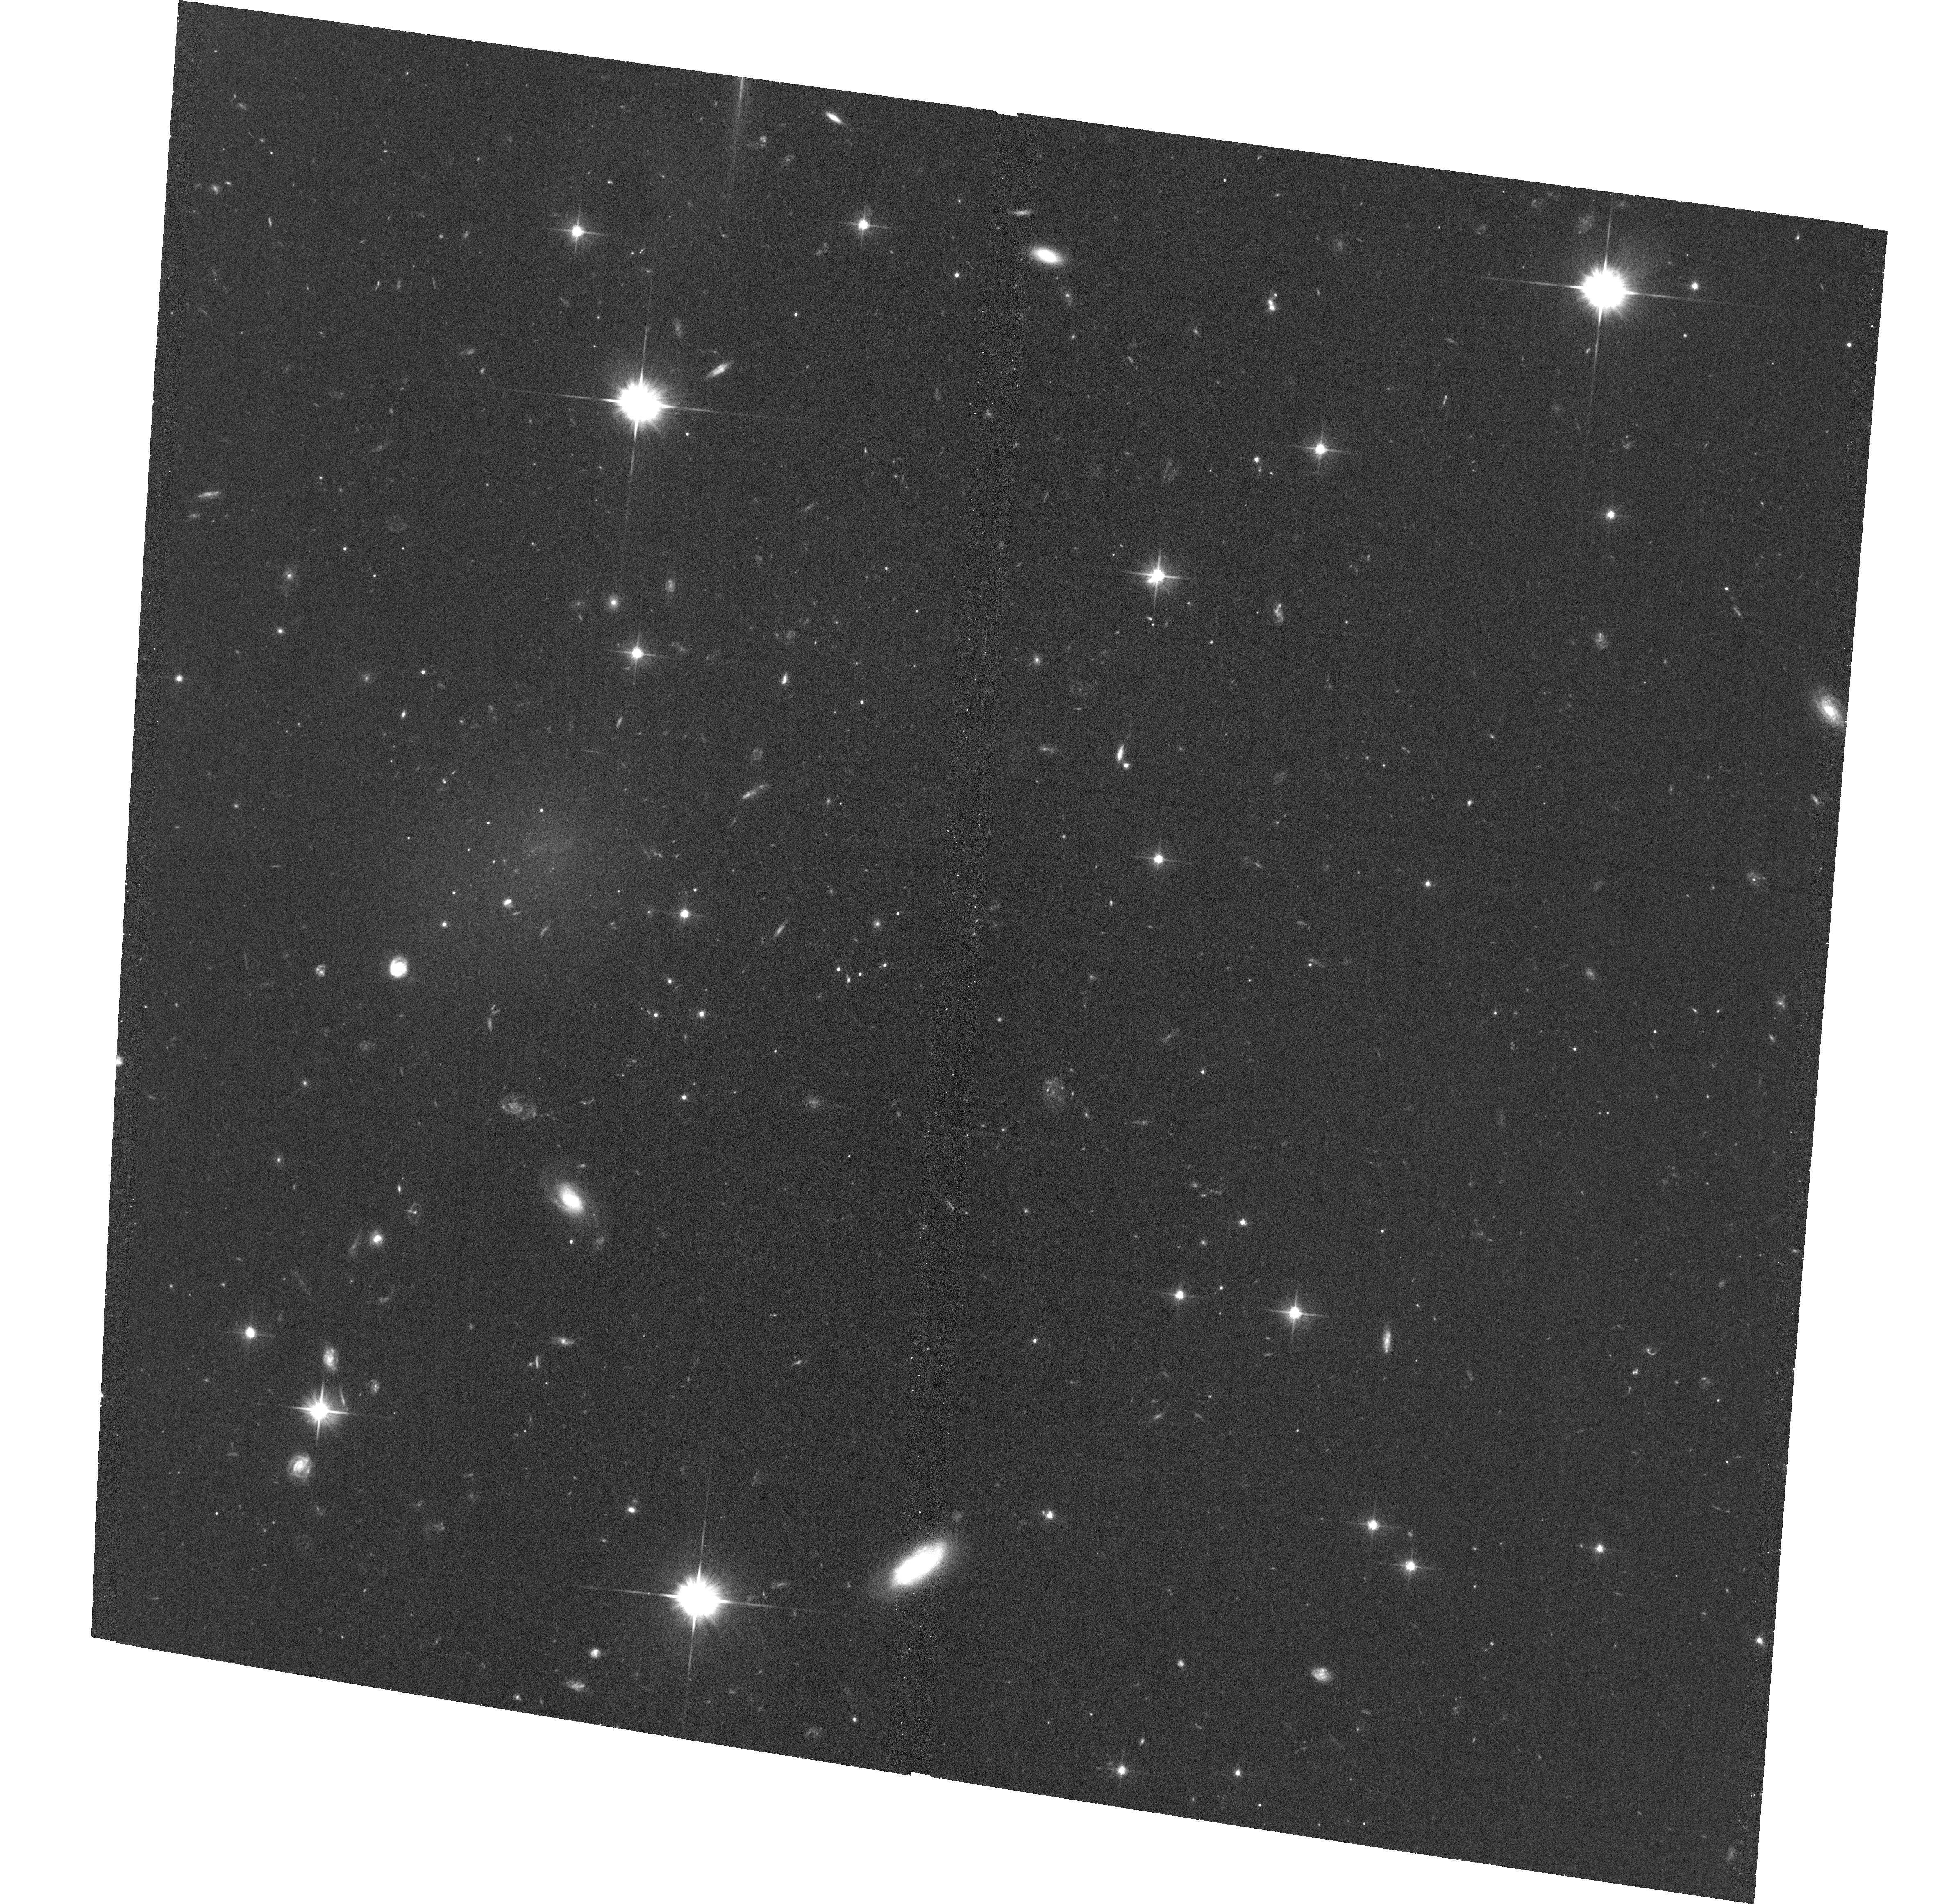
Target: DGSAT-I
Instrument: ACS/WFC
Filter: F606W
Exposure: 39 min
Observation ID: hst_14846_01_acs_wfc_f606w_jdcs01

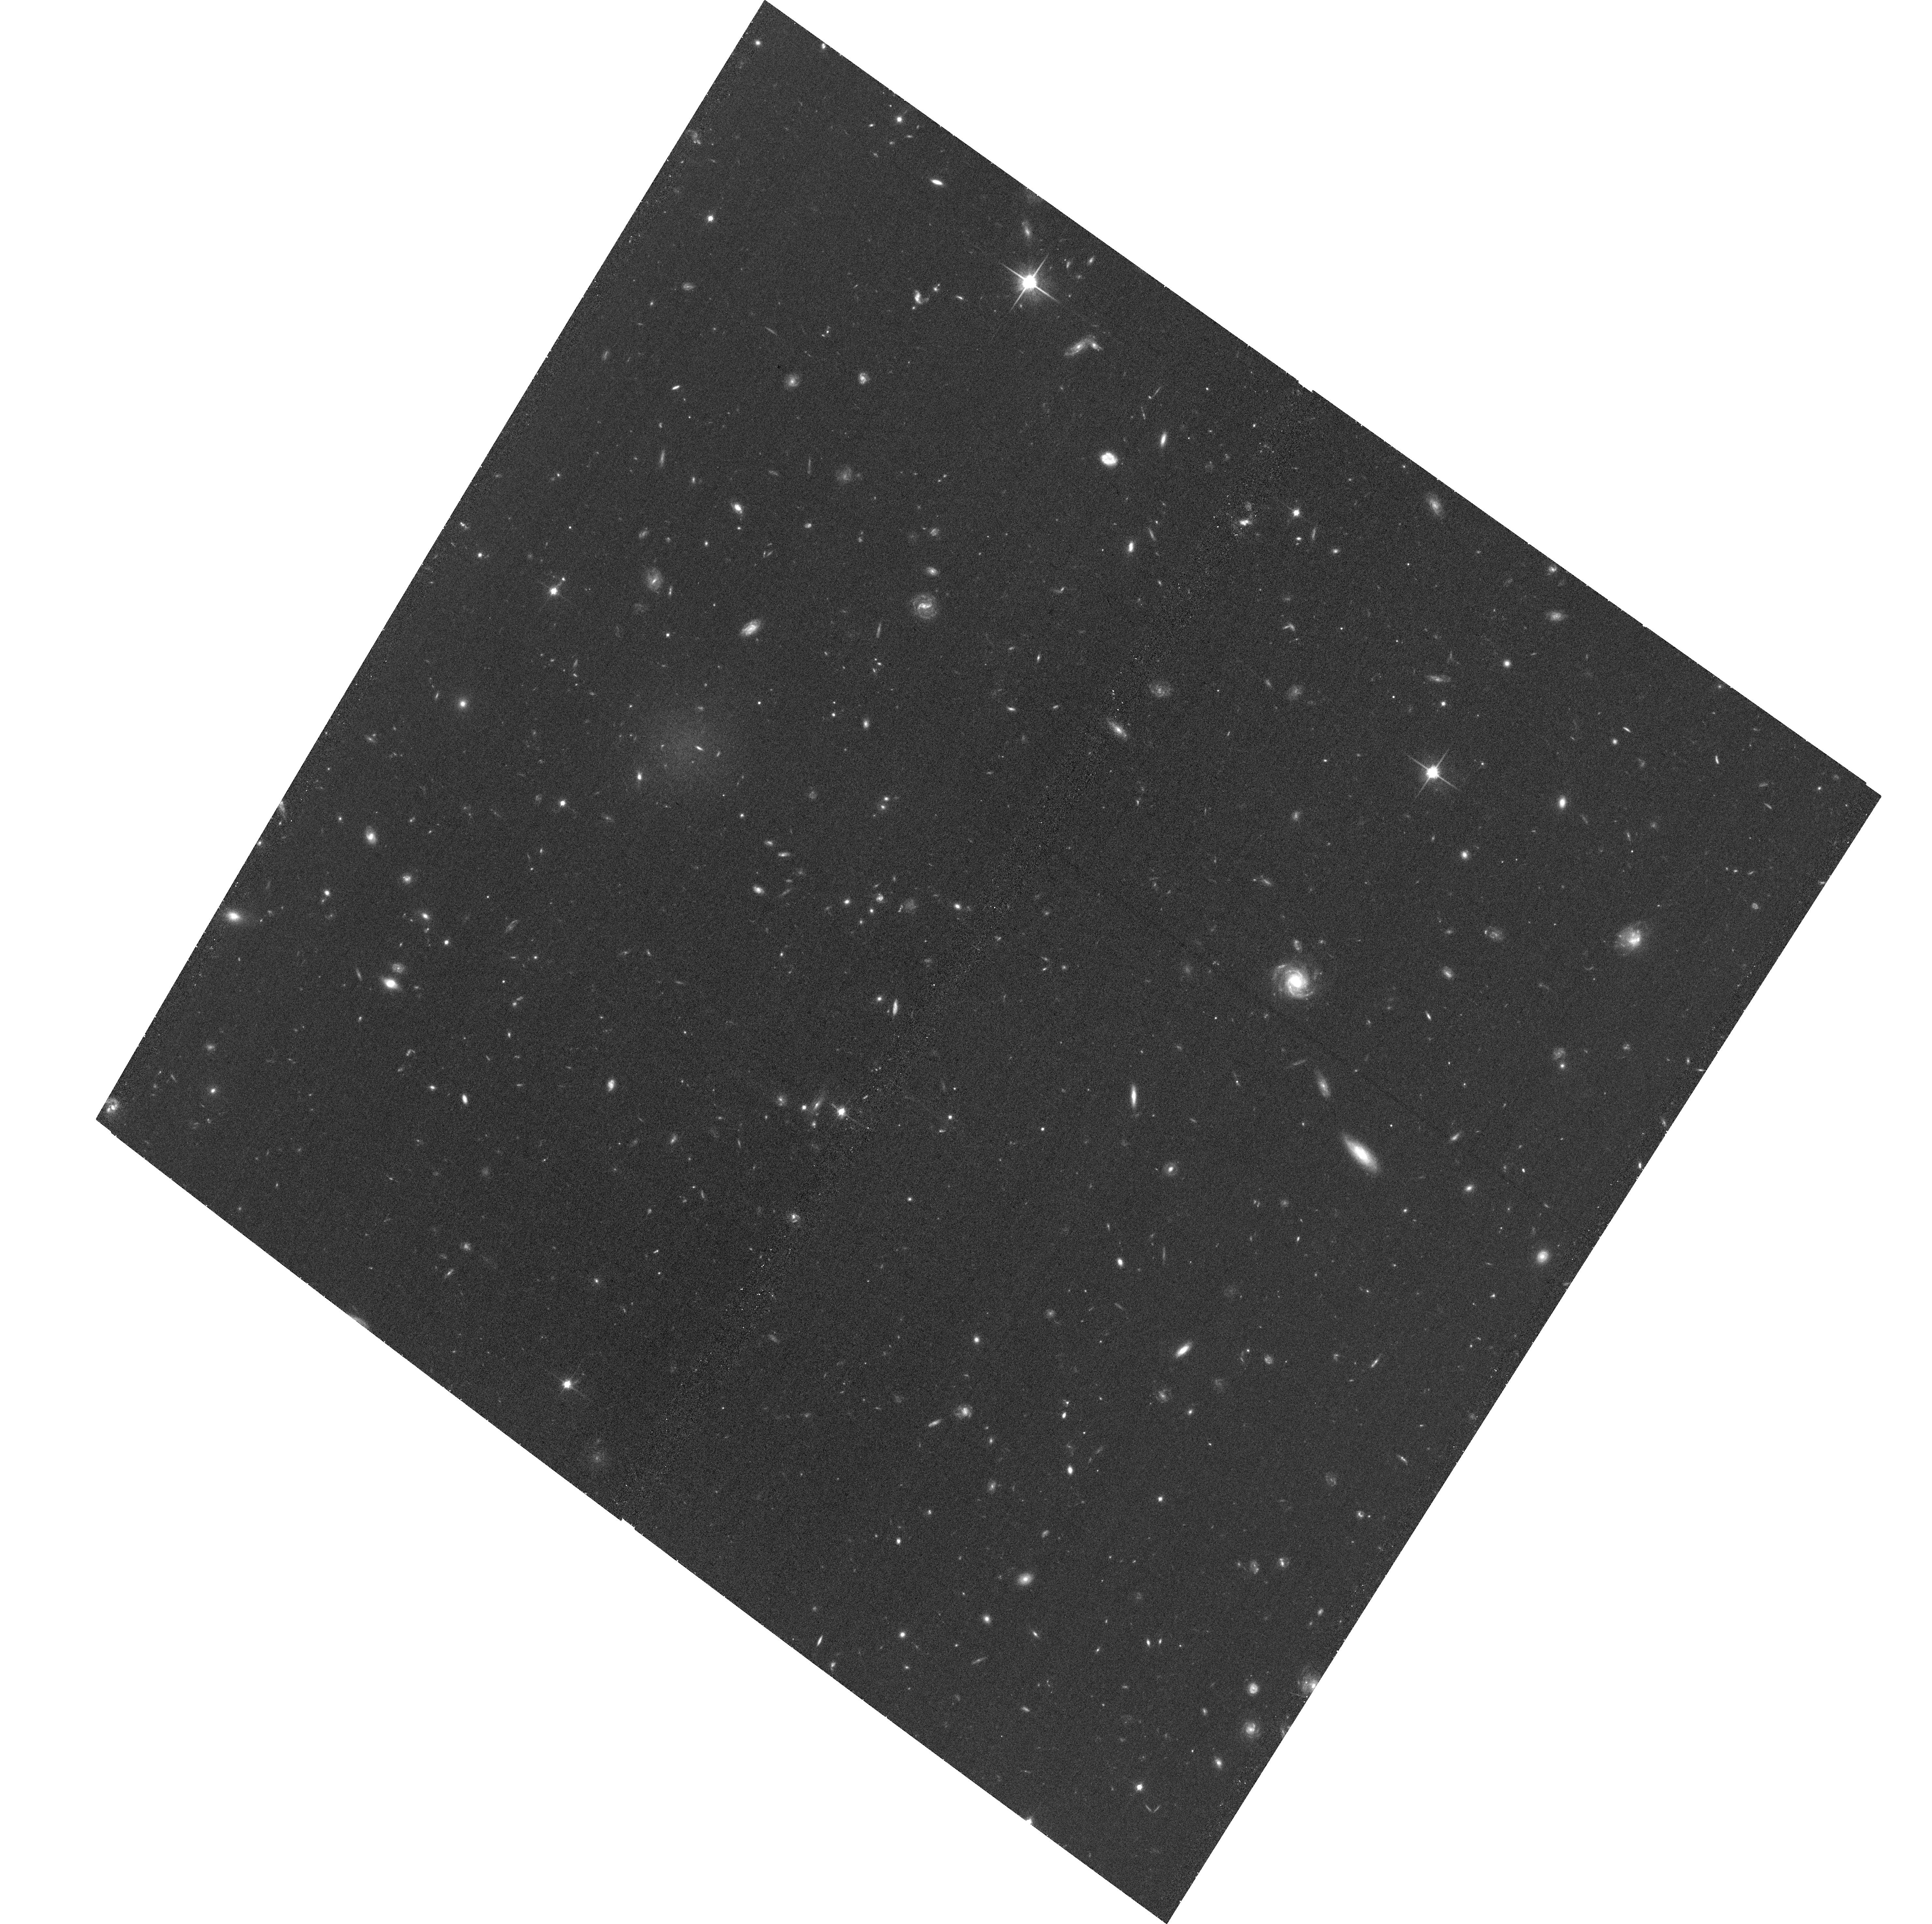
Target: M-161-1
Instrument: ACS/WFC
Filter: F814W
Exposure: 39 min
Observation ID: hst_14846_03_acs_wfc_f814w_jdcs03

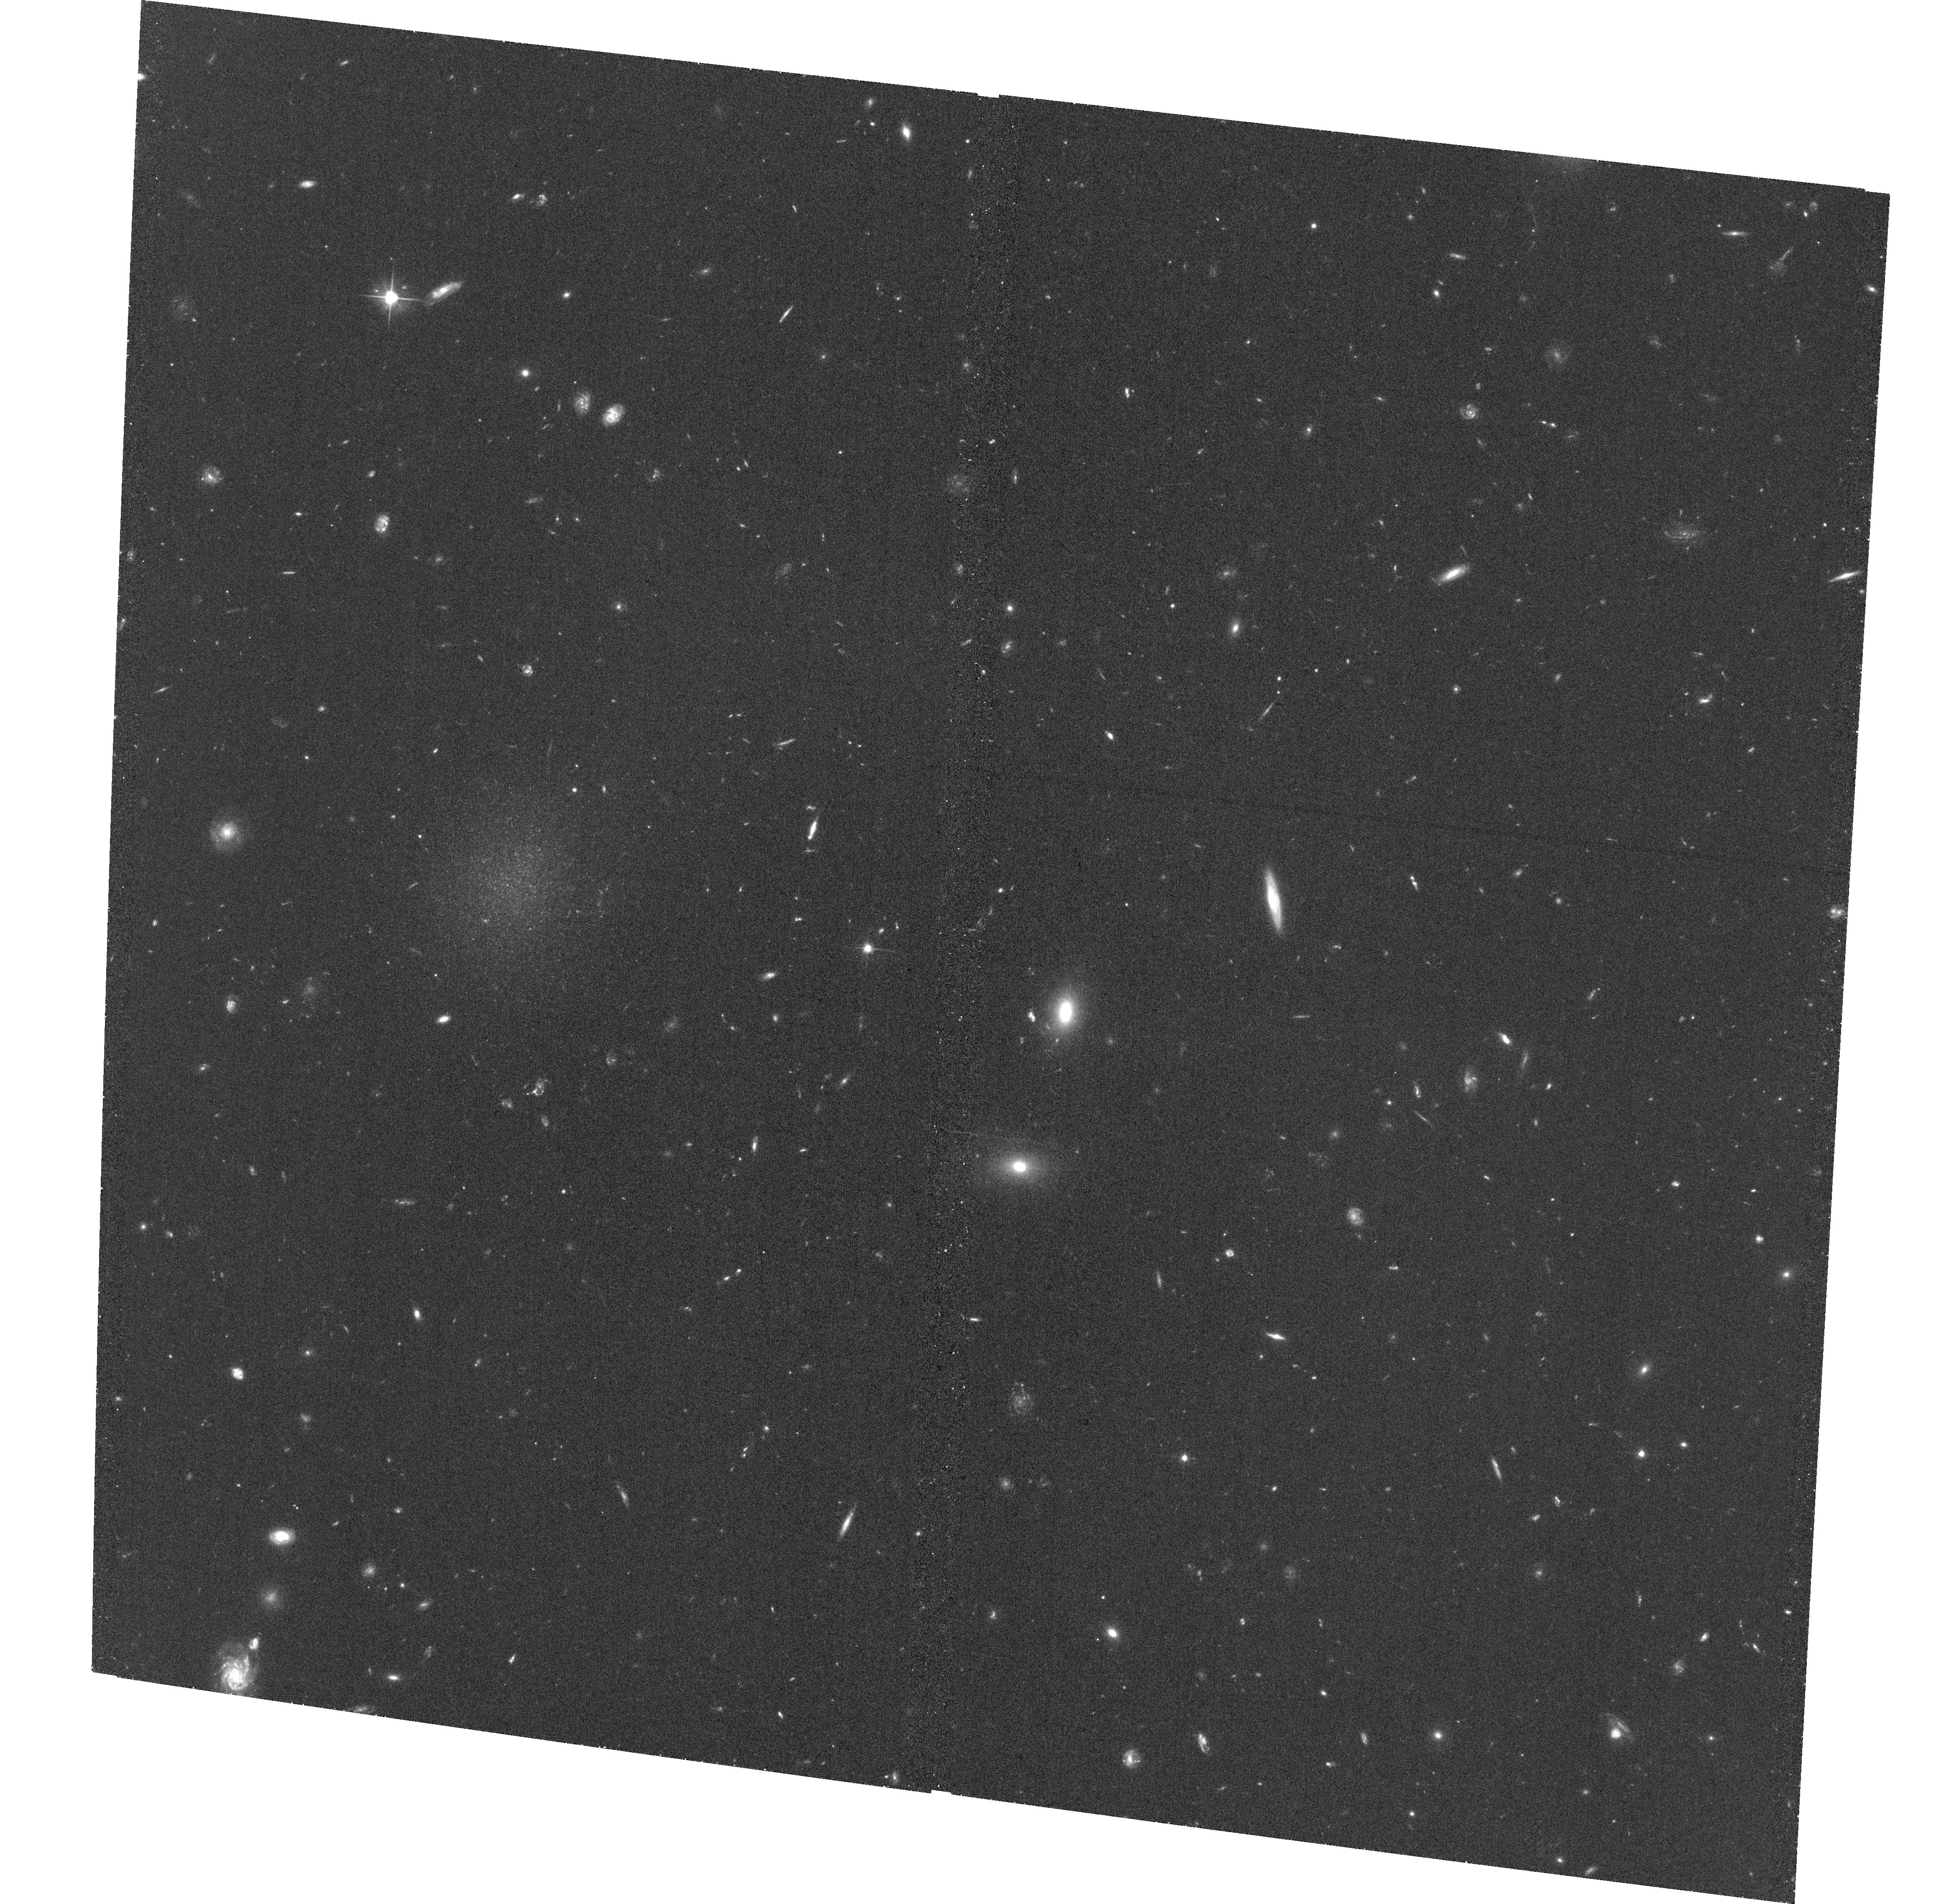
Target: R-127-1
Instrument: ACS/WFC
Filter: F606W
Exposure: 41 min
Observation ID: hst_14846_52_acs_wfc_f606w_jdcs52

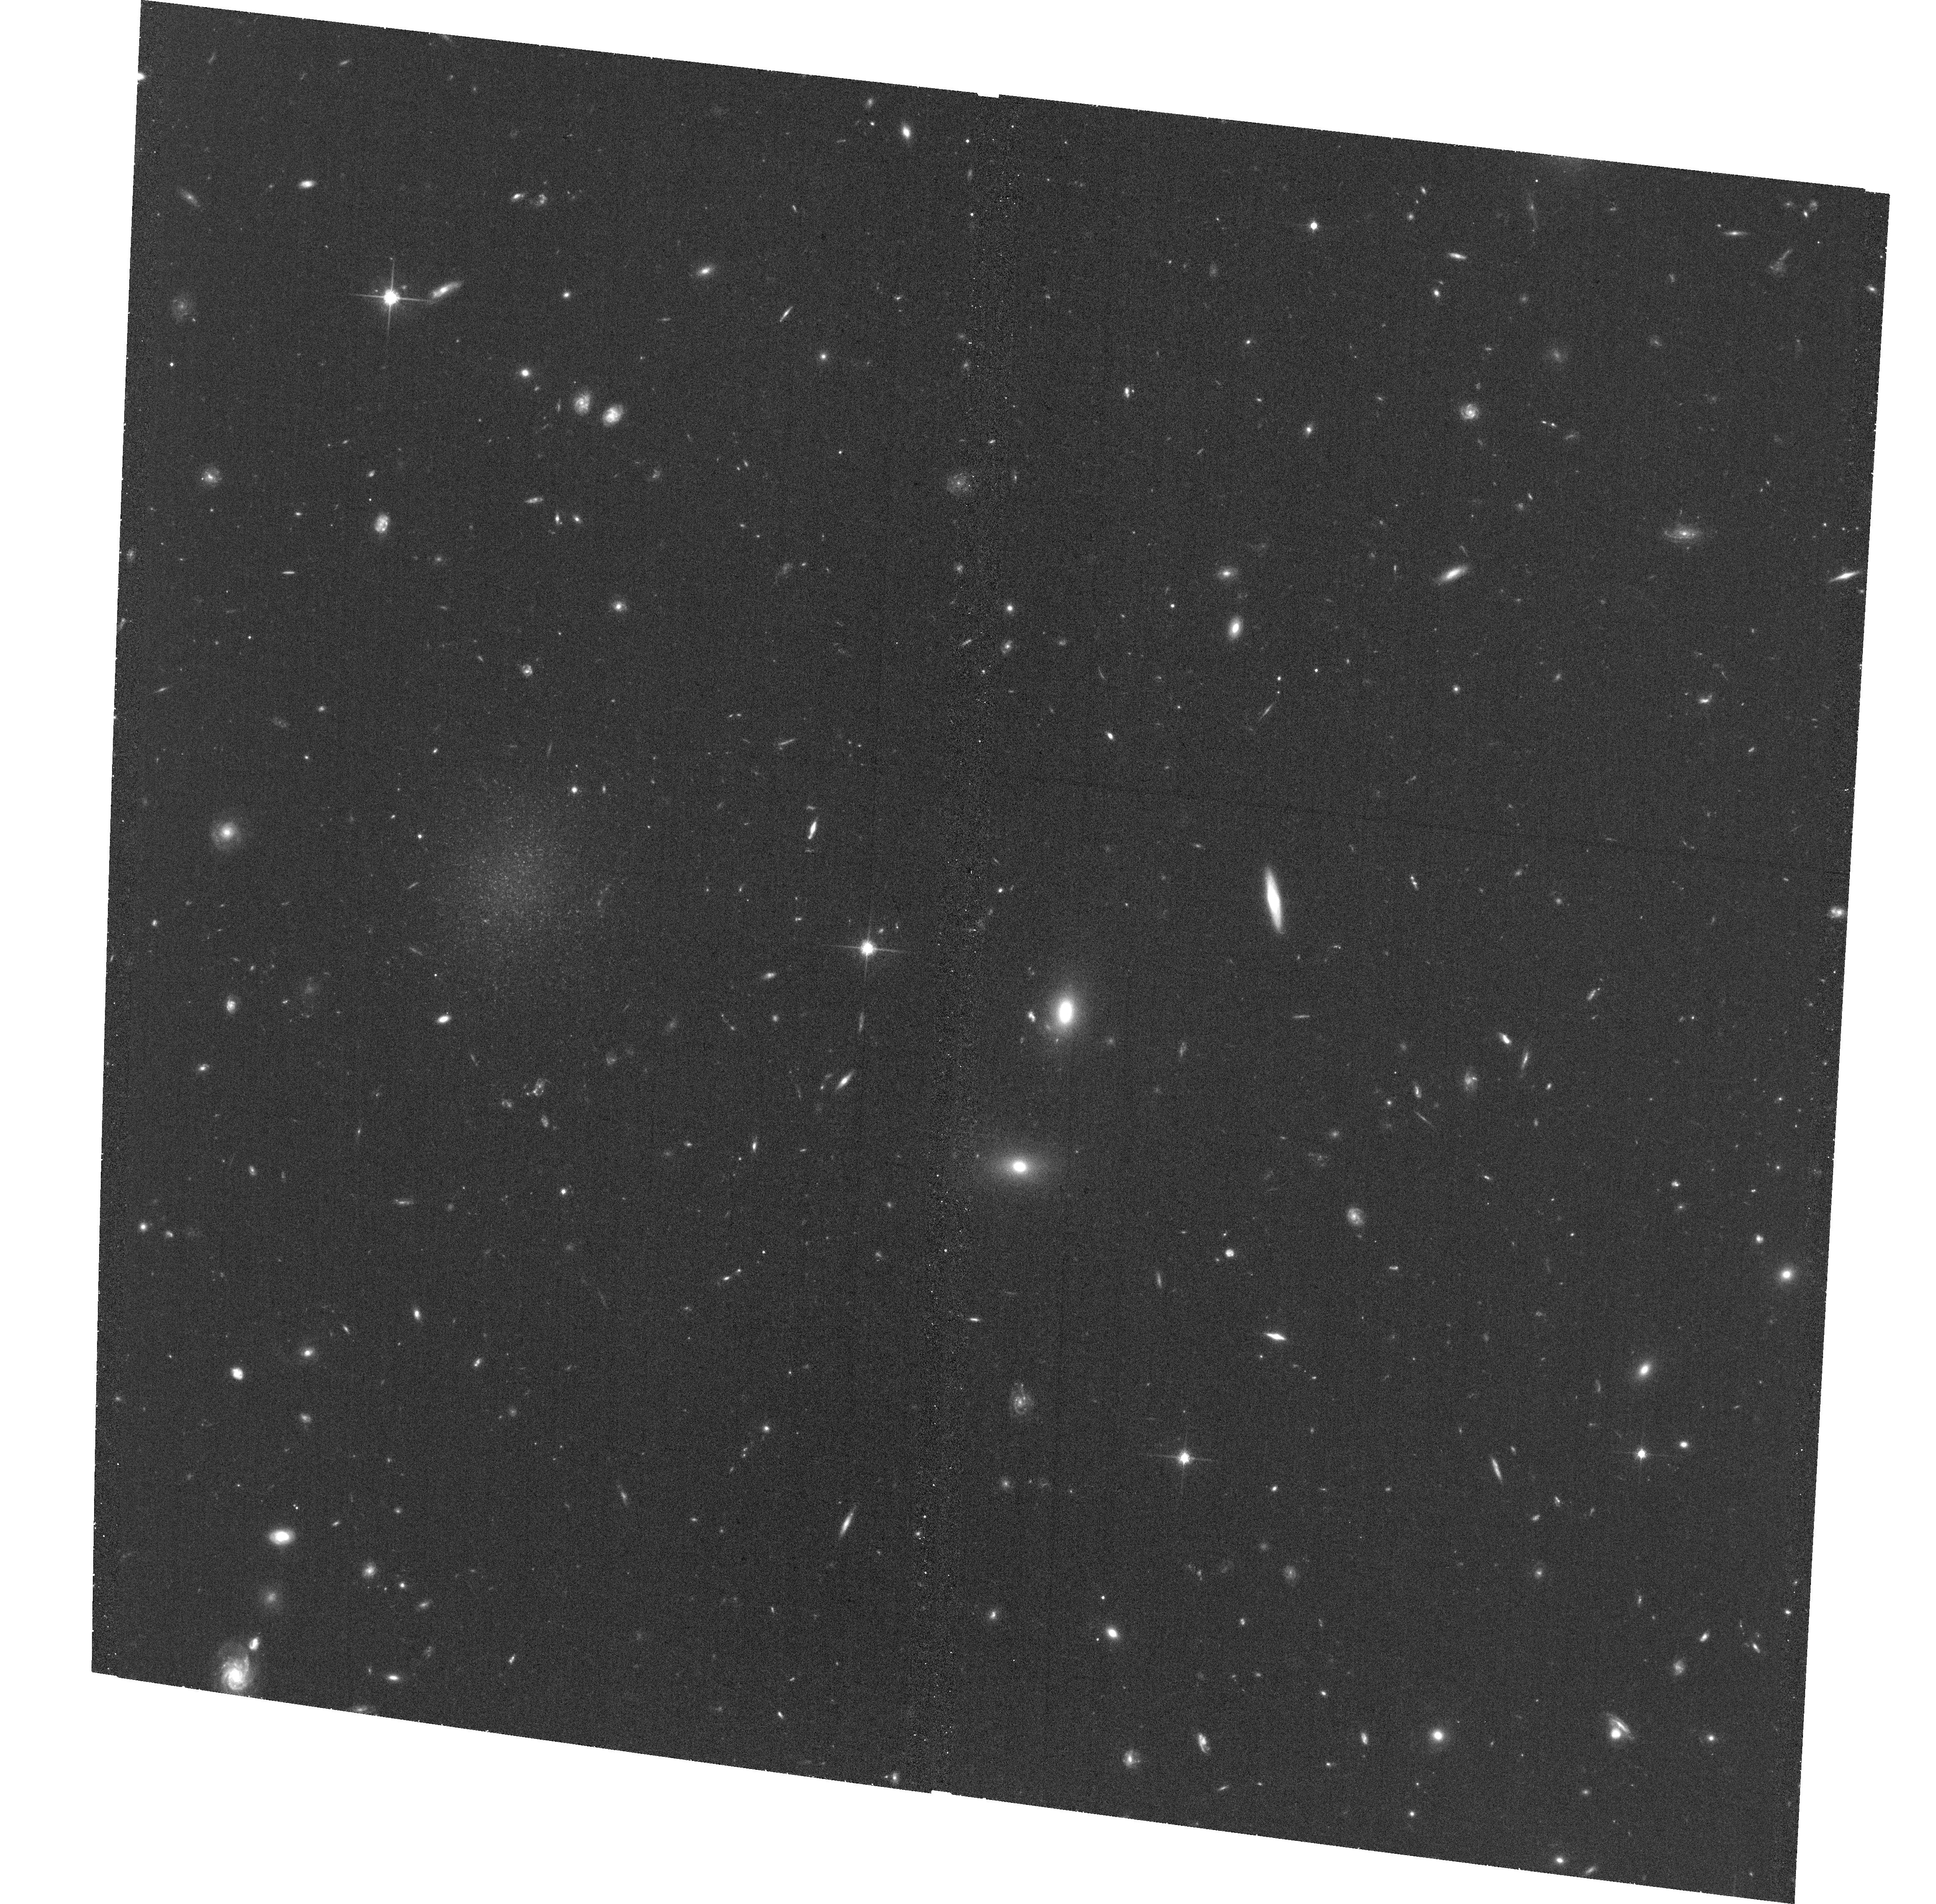
Target: R-127-1
Instrument: ACS/WFC
Filter: F814W
Exposure: 39 min
Observation ID: hst_14846_52_acs_wfc_f814w_jdcs52

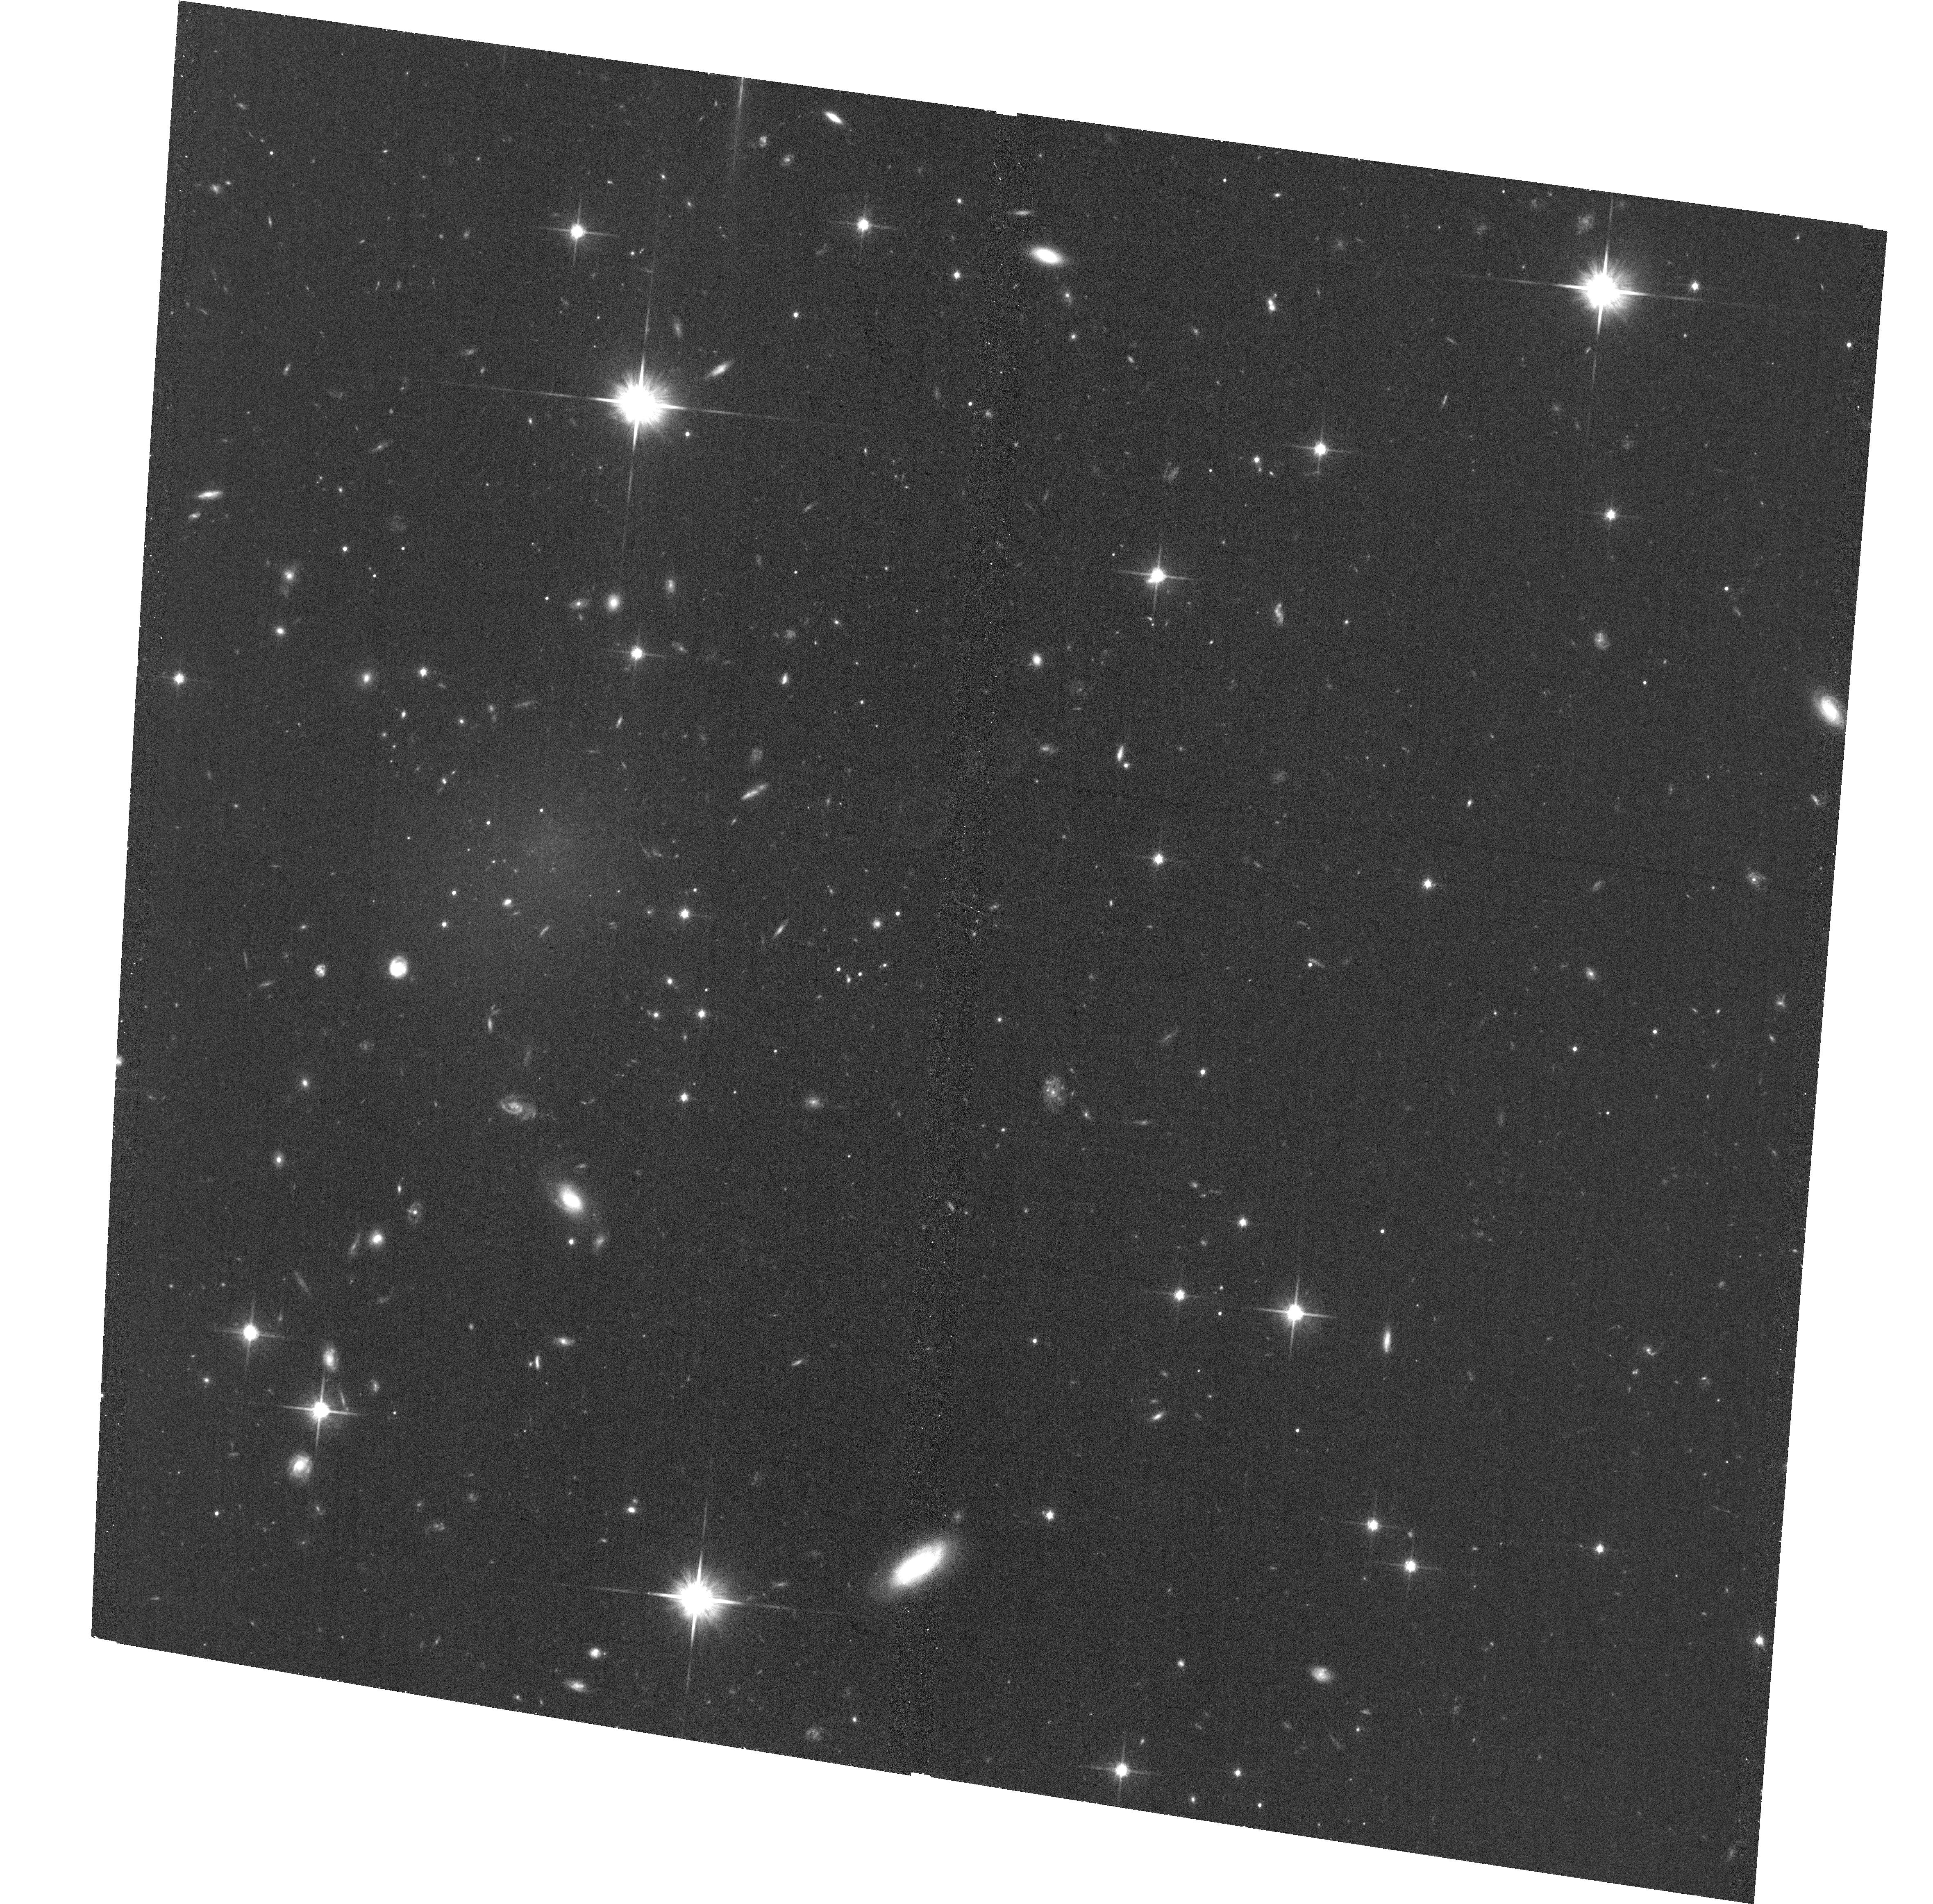
Target: DGSAT-I
Instrument: ACS/WFC
Filter: F814W
Exposure: 37 min
Observation ID: hst_14846_01_acs_wfc_f814w_jdcs01

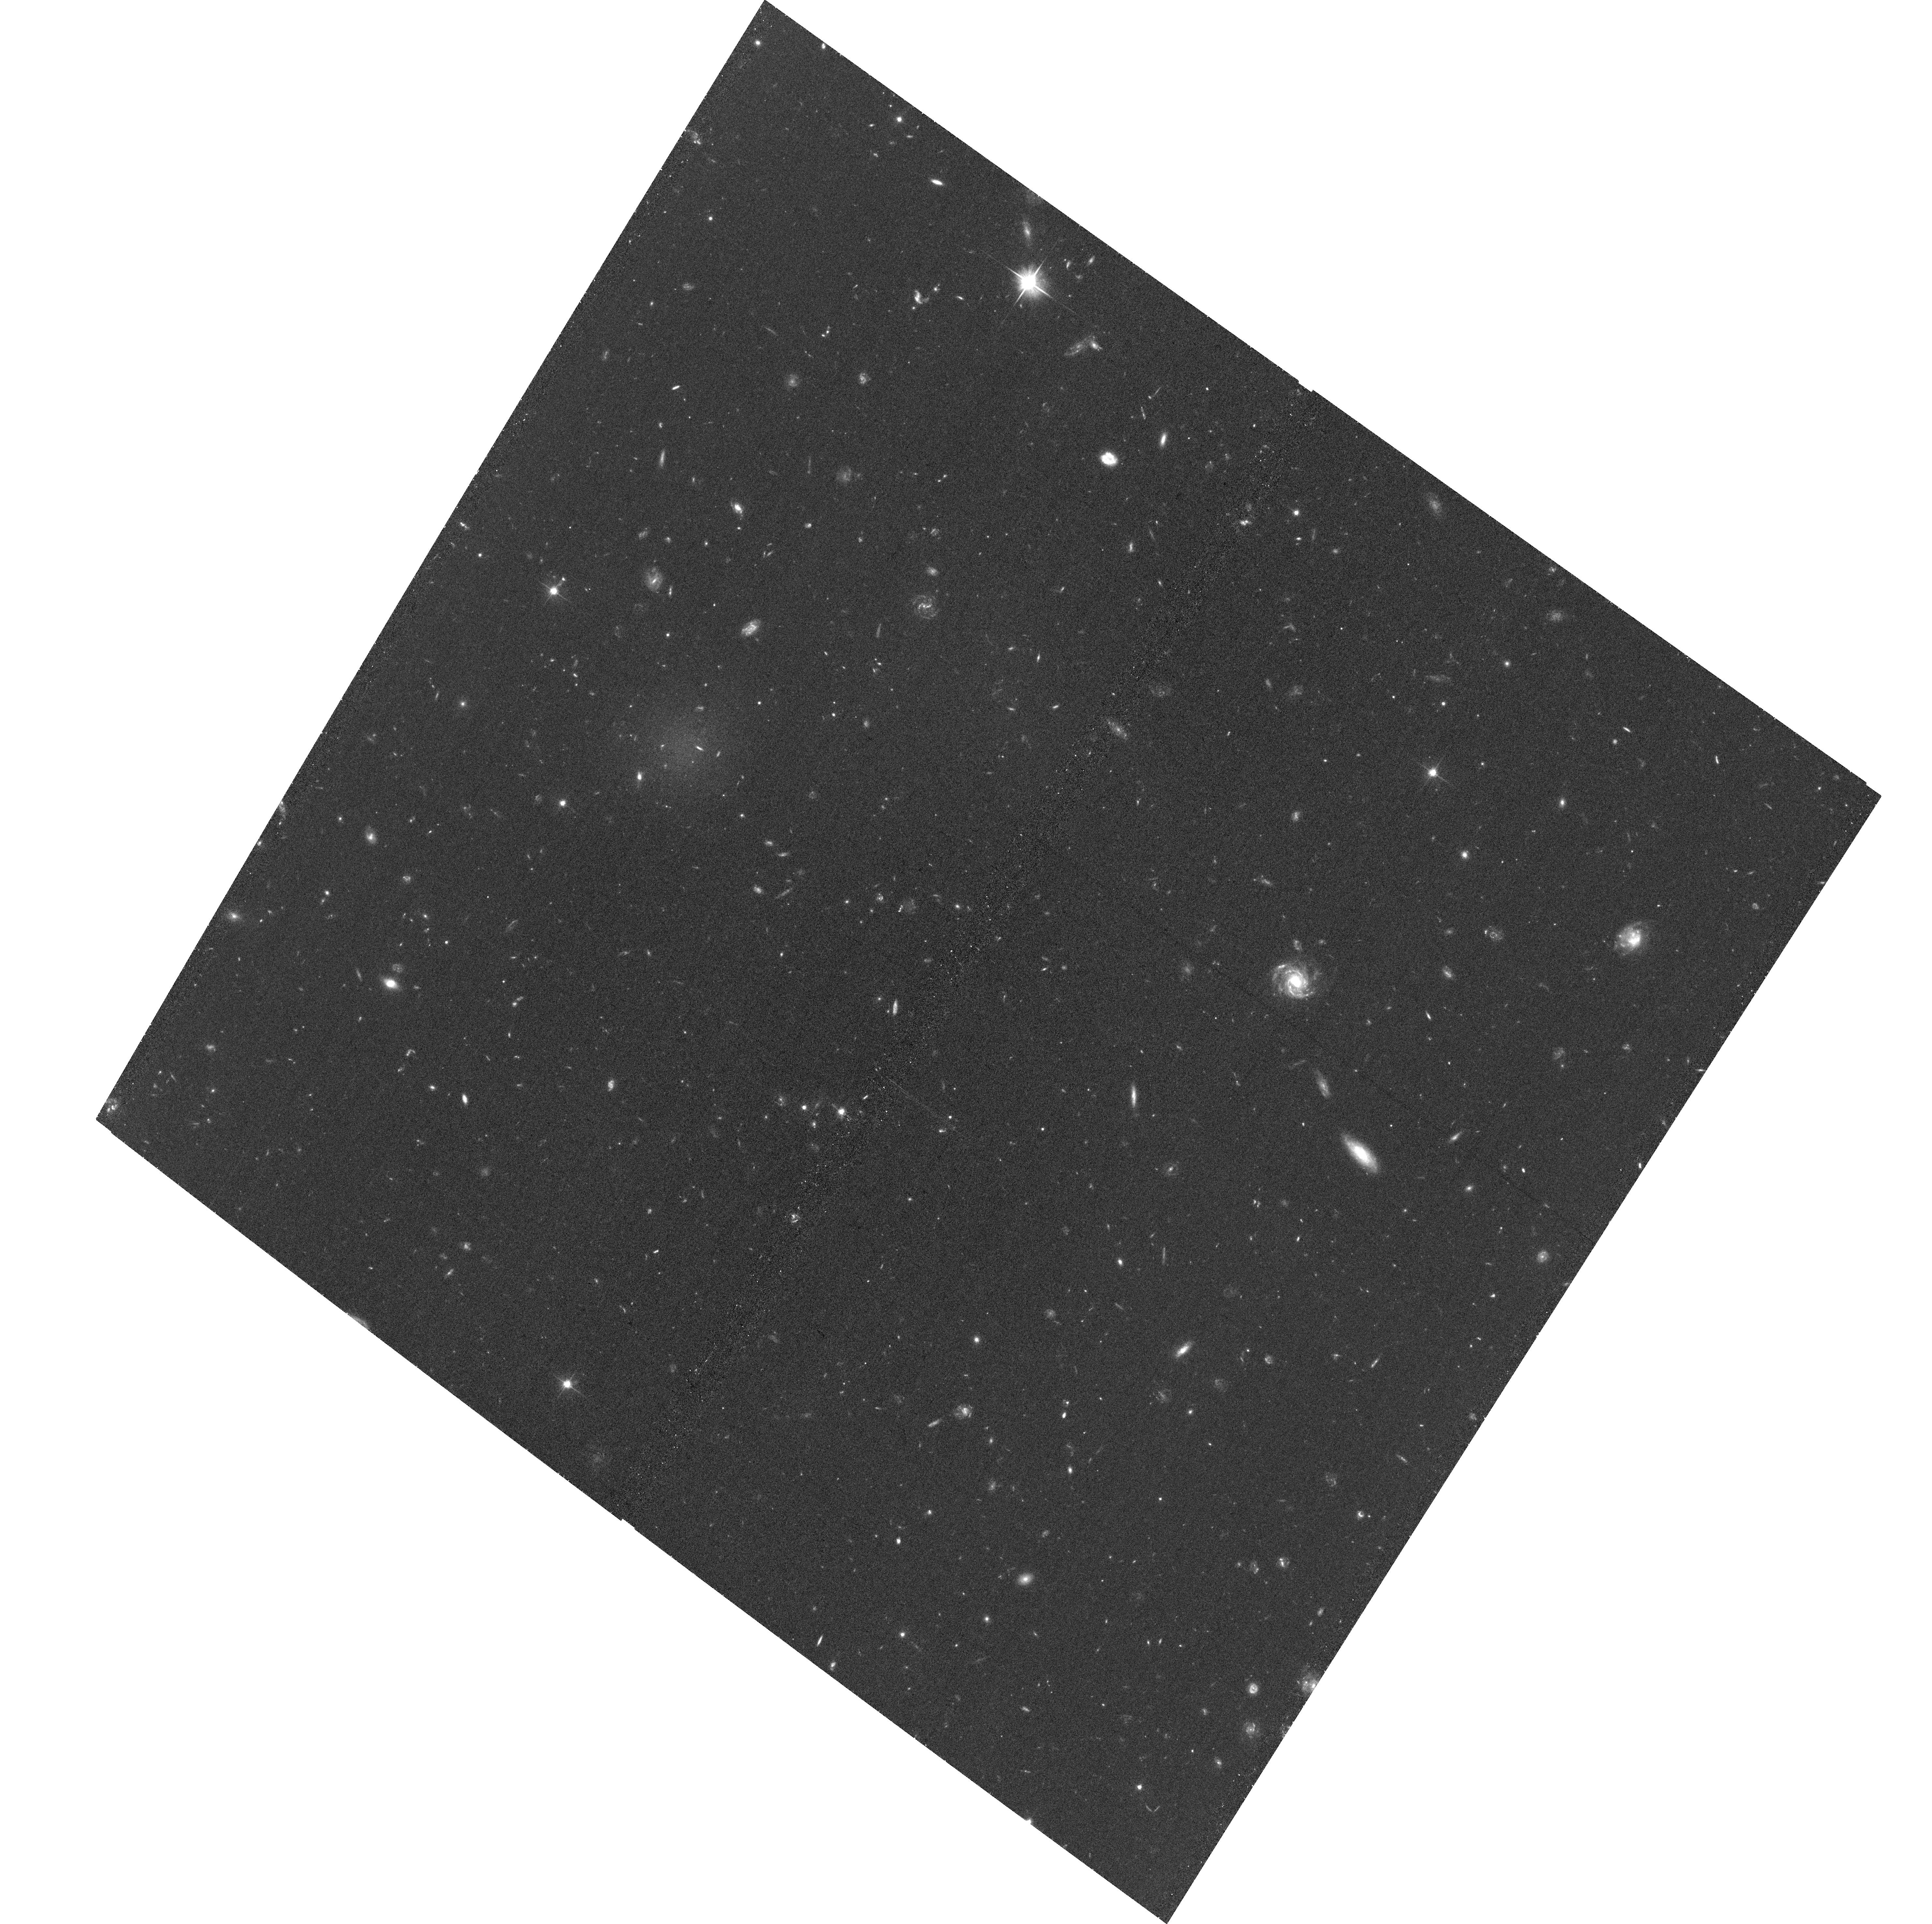
Target: M-161-1
Instrument: ACS/WFC
Filter: F606W
Exposure: 41 min
Observation ID: hst_14846_03_acs_wfc_f606w_jdcs03

Ultra-diffuse Galaxies in Clusters and the Field: Masses and Stellar Populations (PI: Romanowsky, Aaron)

Ultra-diffuse galaxies (UDGs) were recognized only last year as a novel class of galaxies, with luminosities like dwarfs but sizes like giants. Although some UDGs appear to be just unusually extended dwarfs, others show evidence of being very different and unexpected: their dark matter halos are overmassive by factors of ~10, with one UDG even being arguably a "failed Milky Way." These exotic galaxies might be a byproduct of environmental processes within galaxy clusters, but UDGs have also now been found in the field. It is crucial for understanding their origins to test if UDGs have the same properties in cluster and field environments. Here we propose studying the stellar populations (ages and metallicities) of seven UDGs using Spitzer/IRAC 3.6- and 4.5-micron imaging combined with optical photometry, along with mass estimation of three of the UDGs using HST/ACS imaging to provide globular cluster number counts and colors (proxies for halo mass). This ultra low surface brightness photometry in the near infrared, on an important new class of galaxies, could become a legacy result from the Spitzer mission.